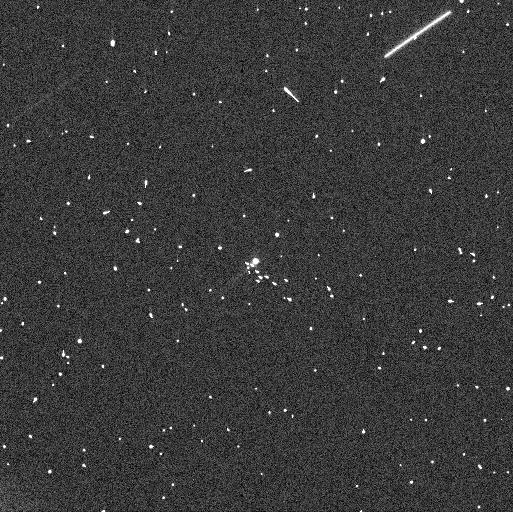
Target: 288P-2. Instrument: WFC3/UVIS. Filter: F606W. Exposure: 4 min. Observation ID: ieng53qcq

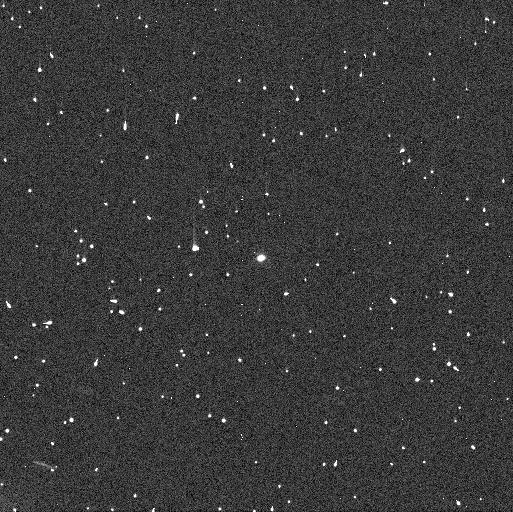
Target: 288P. Instrument: WFC3/UVIS. Filter: F606W. Exposure: 4 min. Observation ID: ieng01cmq

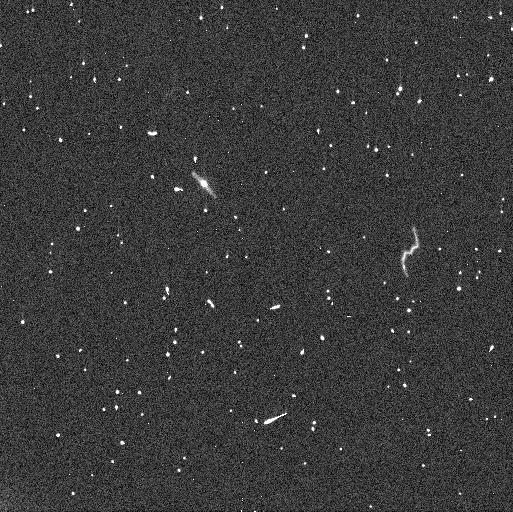
Target: 288P. Instrument: WFC3/UVIS. Filter: F606W. Exposure: 4 min. Observation ID: ieng03y9q

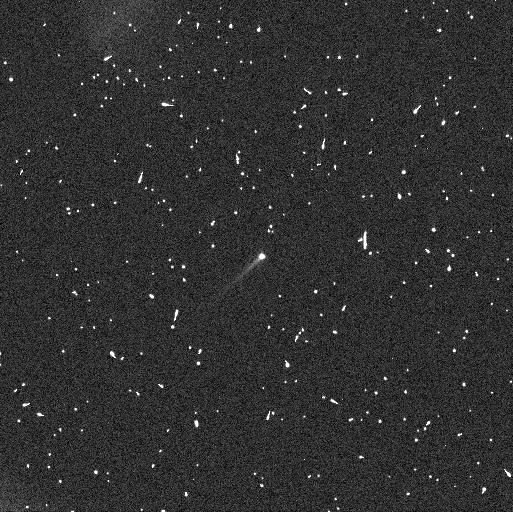
Target: 288P-2. Instrument: WFC3/UVIS. Filter: F606W. Exposure: 4 min. Observation ID: ieng54hoq

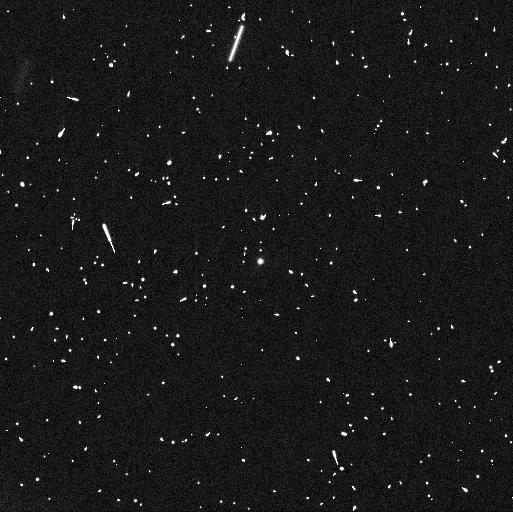
Target: 288P. Instrument: WFC3/UVIS. Filter: F606W. Exposure: 4 min. Observation ID: ieng04lhq

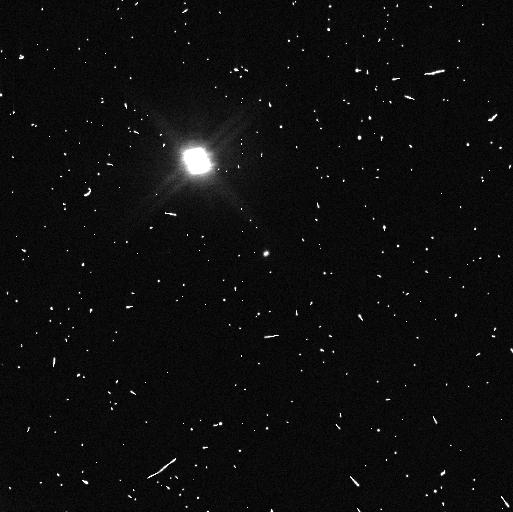
Target: 288P. Instrument: WFC3/UVIS. Filter: F606W. Exposure: 4 min. Observation ID: ieng02fnq

Re-activation of binary main-belt comet 288P (PI: Agarwal, Jessica)

We propose to closely follow the expected re-activation of the unusual binary main-belt comet 288P (300163) in the fall of 2021, to identify the active component(s). This is a crucial parameter to understand the formation and evolution of this system which is unique among the known binary asteroids both because of its comet-like activity and because of its wide, eccentric and asynchronous mutual orbit in combination with similarly sized components. We request a total of 8 orbits. Seven orbits, distributed across one month, will serve to measure the brightness increase due to dust as the system re-approaches perihelion in 2021. In addition, we request 1 orbit in 2021 June to probe for a potential orbit instability. It is currently unclear why no other systems with similar orbital properties as 288P are known. There is a strong detection bias against such systems, and the binary nature of 288P was only identified because of its activity. One the other hand, if activity is needed to form such systems, they may indeed be rare. Our proposed observations will shed light on the frequency of similar systems and on the processes behind binary asteroid formation and evolution. Since the re-activation is expected for the 2021 September-October time frame, we request 4 orbits in Cycle 28 and 4 orbits in Cycle 29.